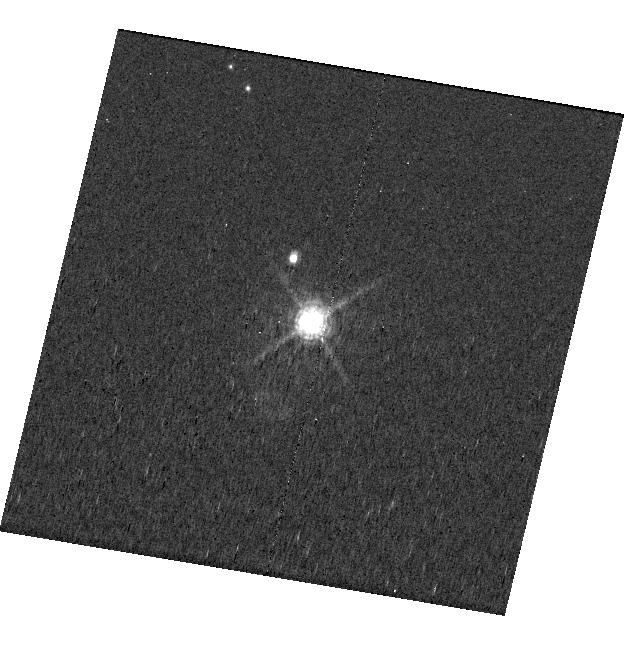
Target: CD-40-8434
Instrument: WFC3/UVIS
Filter: F656N
Exposure: 22 min
Observation ID: hst_17427_19_wfc3_uvis_f656n_if7419

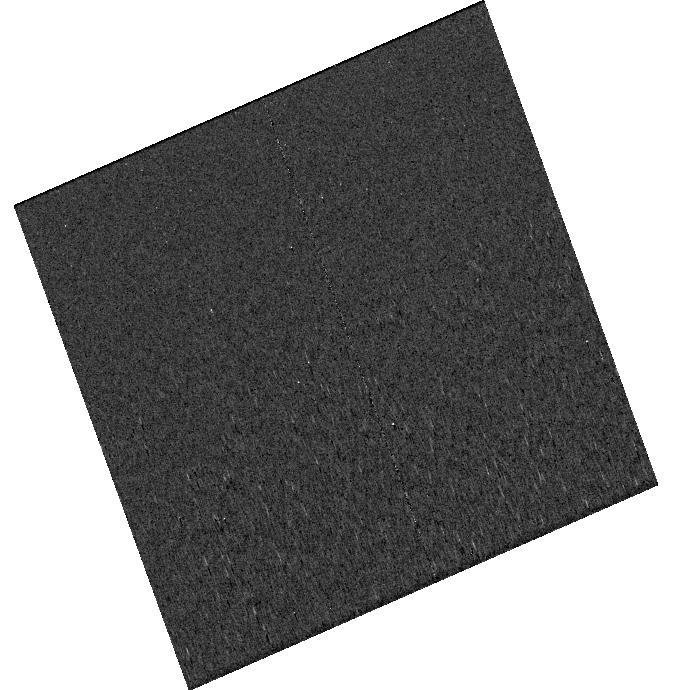
Target: CD-40-8434
Instrument: WFC3/UVIS
Filter: F656N
Exposure: 26 min
Observation ID: hst_17427_04_wfc3_uvis_f656n_if7404

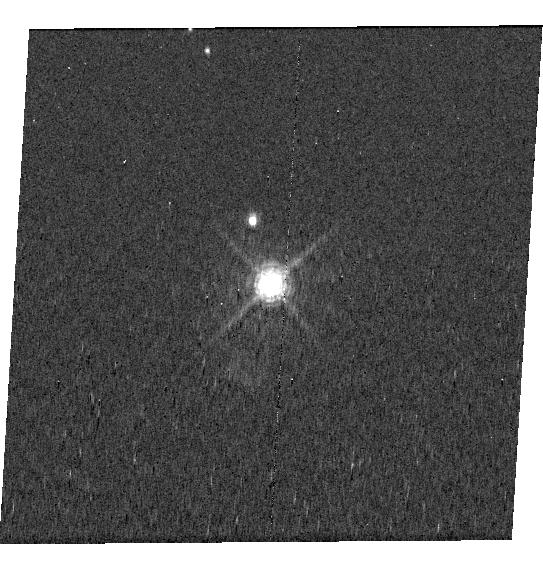
Target: CD-40-8434
Instrument: WFC3/UVIS
Filter: F656N
Exposure: 22 min
Observation ID: hst_17427_18_wfc3_uvis_f656n_if7418

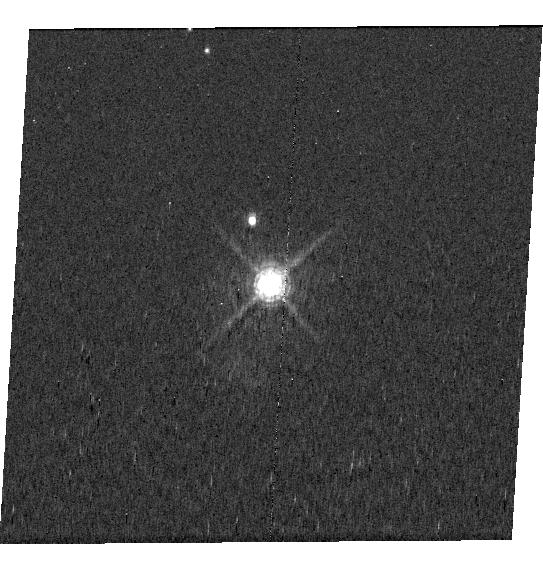
Target: CD-40-8434
Instrument: WFC3/UVIS
Filter: F656N
Exposure: 22 min
Observation ID: hst_17427_20_wfc3_uvis_f656n_if7420

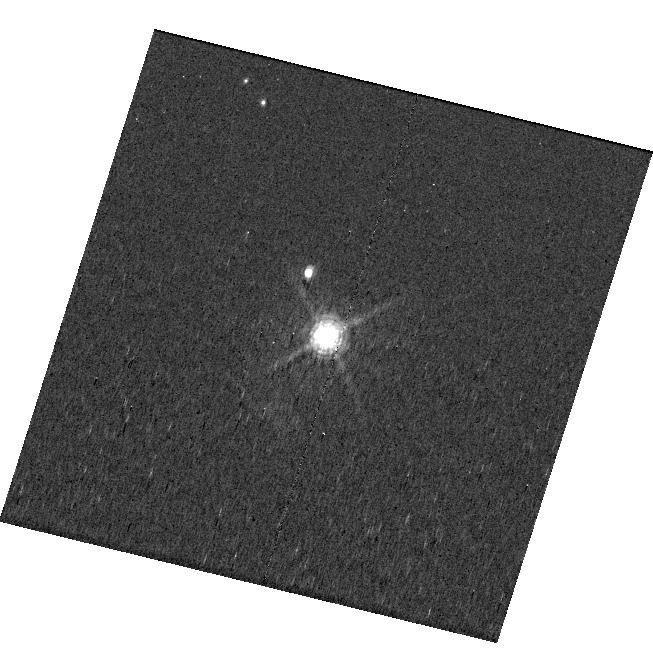
Target: CD-40-8434
Instrument: WFC3/UVIS
Filter: F656N
Exposure: 22 min
Observation ID: hst_17427_13_wfc3_uvis_f656n_if7413

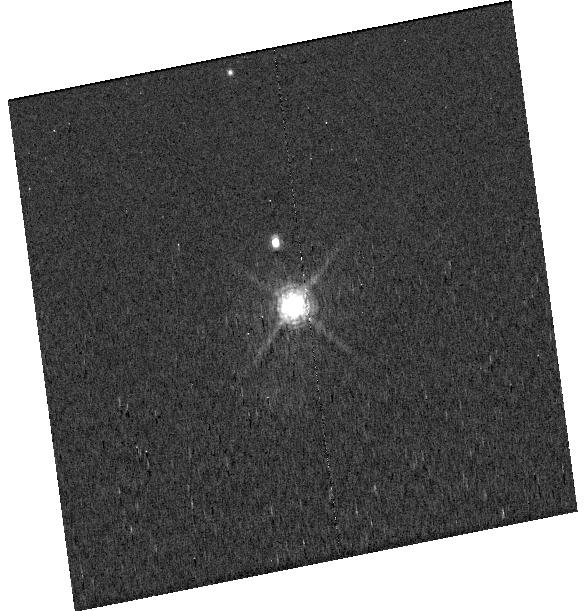
Target: CD-40-8434
Instrument: WFC3/UVIS
Filter: F656N
Exposure: 22 min
Observation ID: hst_17427_14_wfc3_uvis_f656n_if7414

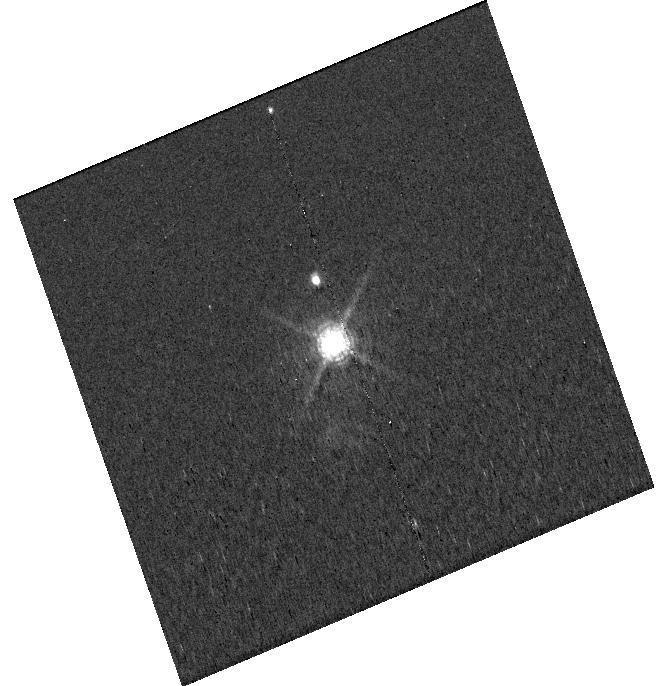
Target: CD-40-8434
Instrument: WFC3/UVIS
Filter: F656N
Exposure: 24 min
Observation ID: hst_17427_10_wfc3_uvis_f656n_if7410

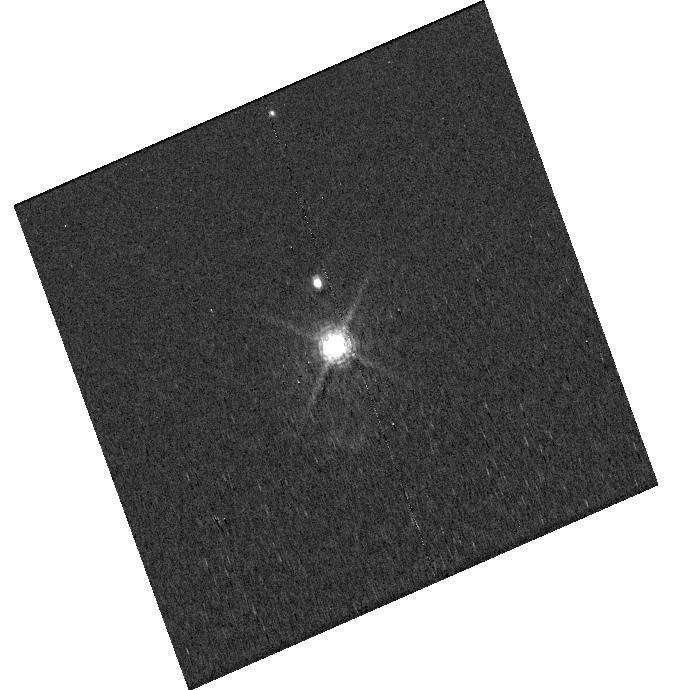
Target: CD-40-8434
Instrument: WFC3/UVIS
Filter: F656N
Exposure: 26 min
Observation ID: hst_17427_02_wfc3_uvis_f656n_if7402

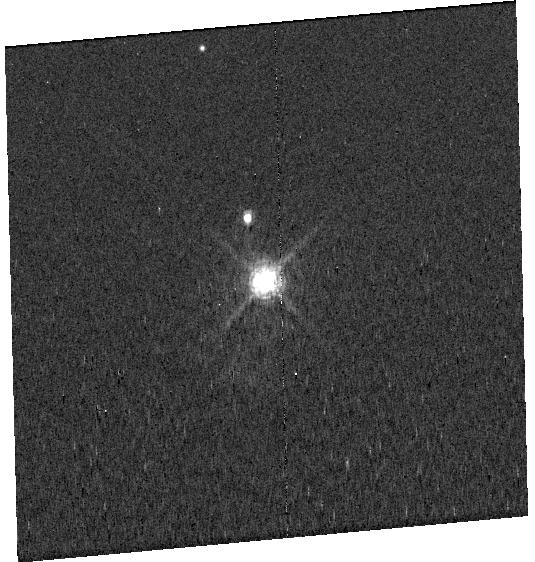
Target: CD-40-8434
Instrument: WFC3/UVIS
Filter: F656N
Exposure: 24 min
Observation ID: hst_17427_07_wfc3_uvis_f656n_if7407

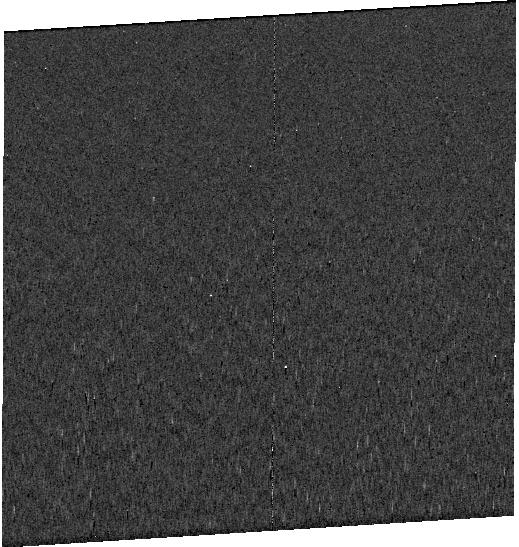
Target: CD-40-8434
Instrument: WFC3/UVIS
Filter: F656N
Exposure: 26 min
Observation ID: hst_17427_05_wfc3_uvis_f656n_if7405

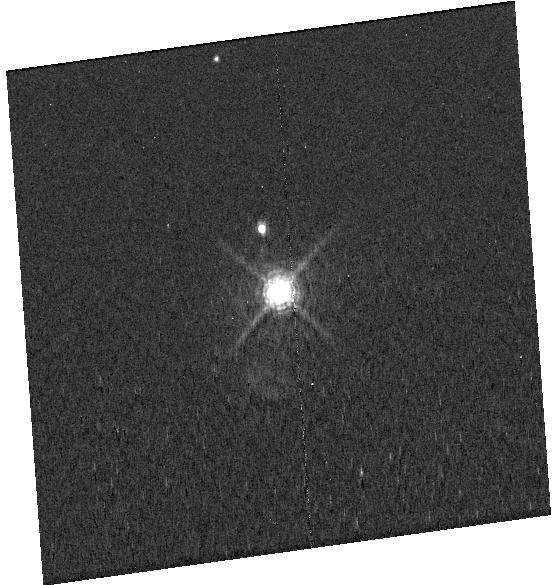
Target: CD-40-8434
Instrument: WFC3/UVIS
Filter: F656N
Exposure: 26 min
Observation ID: hst_17427_09_wfc3_uvis_f656n_if7409

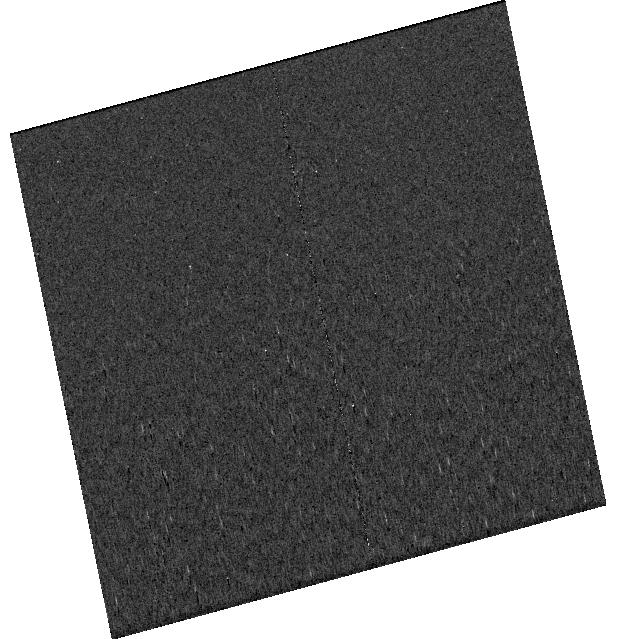
Target: CD-40-8434
Instrument: WFC3/UVIS
Filter: F656N
Exposure: 24 min
Observation ID: hst_17427_08_wfc3_uvis_f656n_if7408

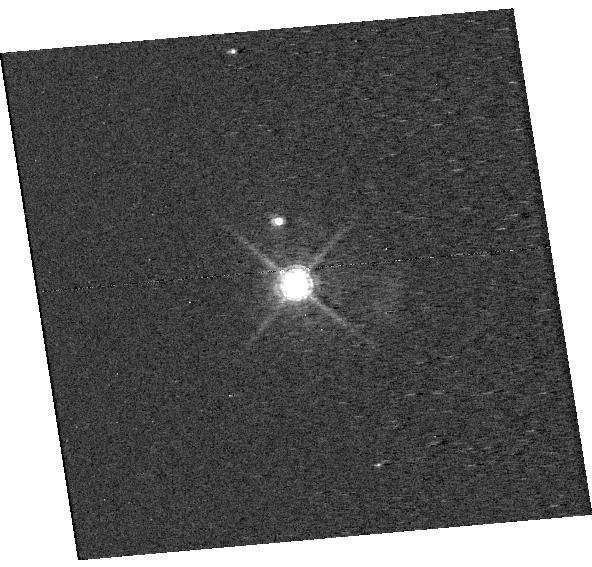
Target: CD-40-8434
Instrument: WFC3/UVIS
Filter: F656N
Exposure: 26 min
Observation ID: hst_17427_12_wfc3_uvis_f656n_if7412

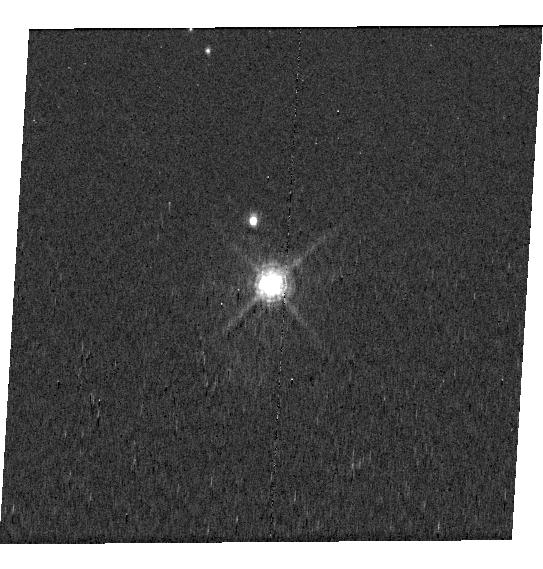
Target: CD-40-8434
Instrument: WFC3/UVIS
Filter: F656N
Exposure: 22 min
Observation ID: hst_17427_16_wfc3_uvis_f656n_if7416

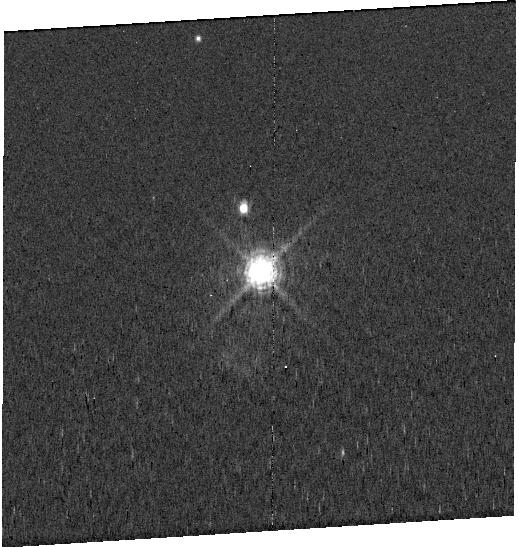
Target: CD-40-8434
Instrument: WFC3/UVIS
Filter: F656N
Exposure: 26 min
Observation ID: hst_17427_01_wfc3_uvis_f656n_if7401

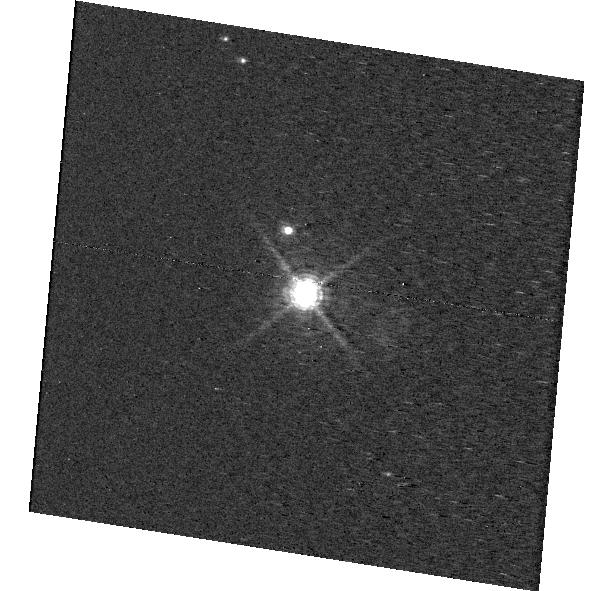
Target: CD-40-8434
Instrument: WFC3/UVIS
Filter: F656N
Exposure: 26 min
Observation ID: hst_17427_11_wfc3_uvis_f656n_if7411

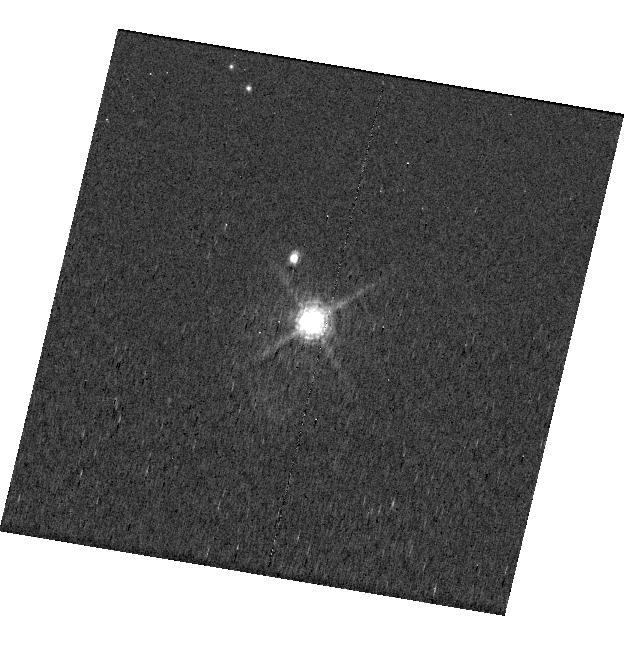
Target: CD-40-8434
Instrument: WFC3/UVIS
Filter: F656N
Exposure: 22 min
Observation ID: hst_17427_17_wfc3_uvis_f656n_if7417

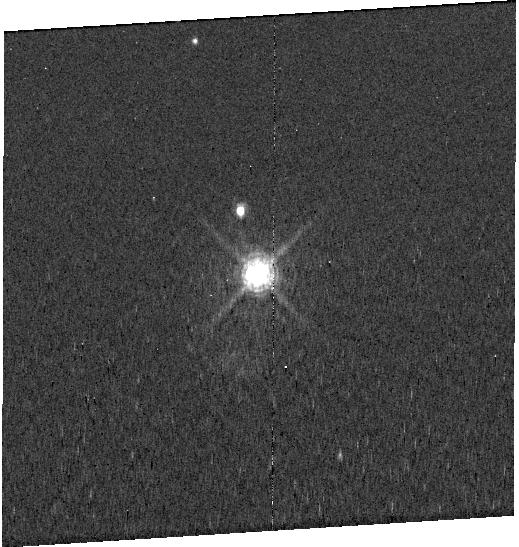
Target: CD-40-8434
Instrument: WFC3/UVIS
Filter: F656N
Exposure: 26 min
Observation ID: hst_17427_03_wfc3_uvis_f656n_if7403

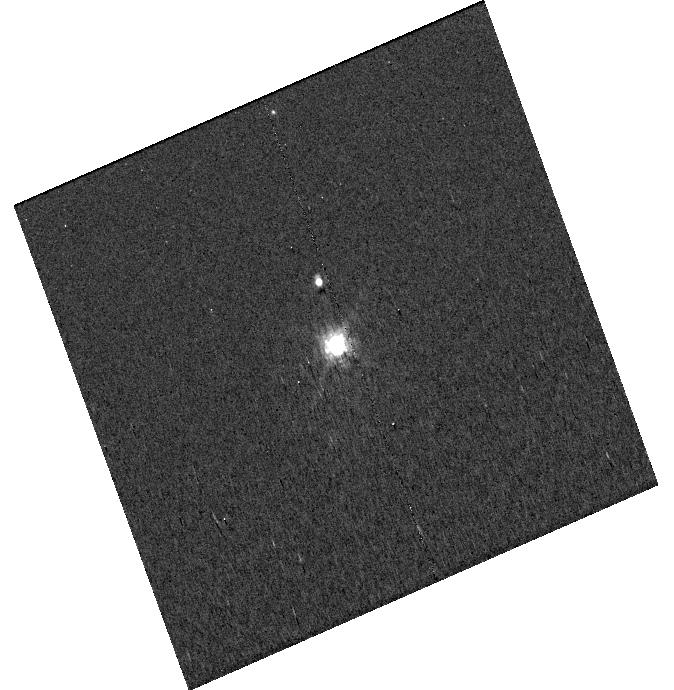
Target: CD-40-8434
Instrument: WFC3/UVIS
Filter: F656N
Exposure: 11 min
Observation ID: hst_17427_06_wfc3_uvis_f656n_if7406

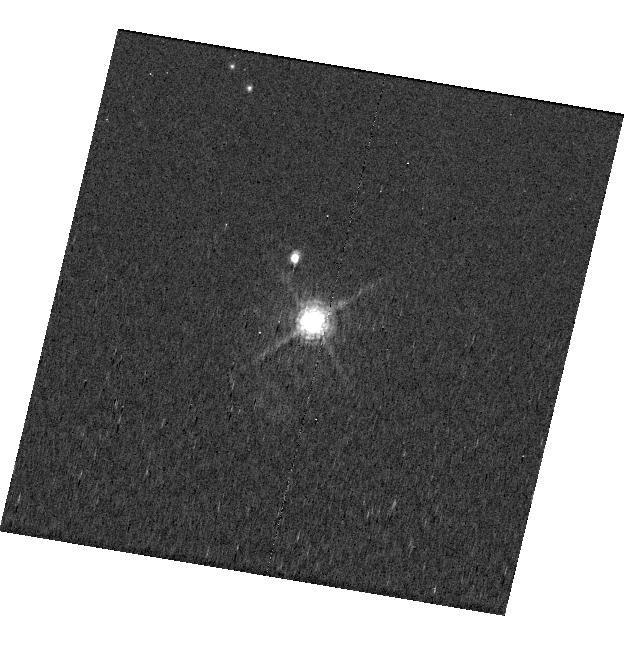
Target: CD-40-8434
Instrument: WFC3/UVIS
Filter: F656N
Exposure: 22 min
Observation ID: hst_17427_15_wfc3_uvis_f656n_if7415

Monitoring the H-alpha Emission from the PDS 70 Planets (PI: Zhou, Yifan)

Protoplanets that are actively accreting within their circumstellar disks offer an exciting opportunity to investigate planet formation. Strong H-alpha emission lines produced by accretion shocks have been detected in direct-imaging observations of the ~5 Myr old giant protoplanets PDS 70 b and c. These observations measured snapshots of these planets' mass accretion rate. However, the time-varying aspects of planetary accretion have not been explored. Recent HST/WFC3/UVIS observations of PDS 70 b demonstrated this instrument's high-contrast imaging capability. We propose to apply similar observing strategies and leverage HST's excellent long-term photometric stability to monitor the PDS 70 planets' H-alpha emission. The observations are designed to cover three representative timescales, corresponding to the planetary rotational periods, circumplanetary disk Keplerian motion, and long-term irregular variability. These observations will allow us to determine whether the PDS 70 planets maintain a steady accretion rate. Comparing variability amplitudes between different timescales will help distinguish the physical origins of multiple potential shock fronts in this system. If rotational modulations are detected, we will measure the rotation rates, which will offer rare constraints on the angular momentum evolution of gas giants like Jupiter at young ages..